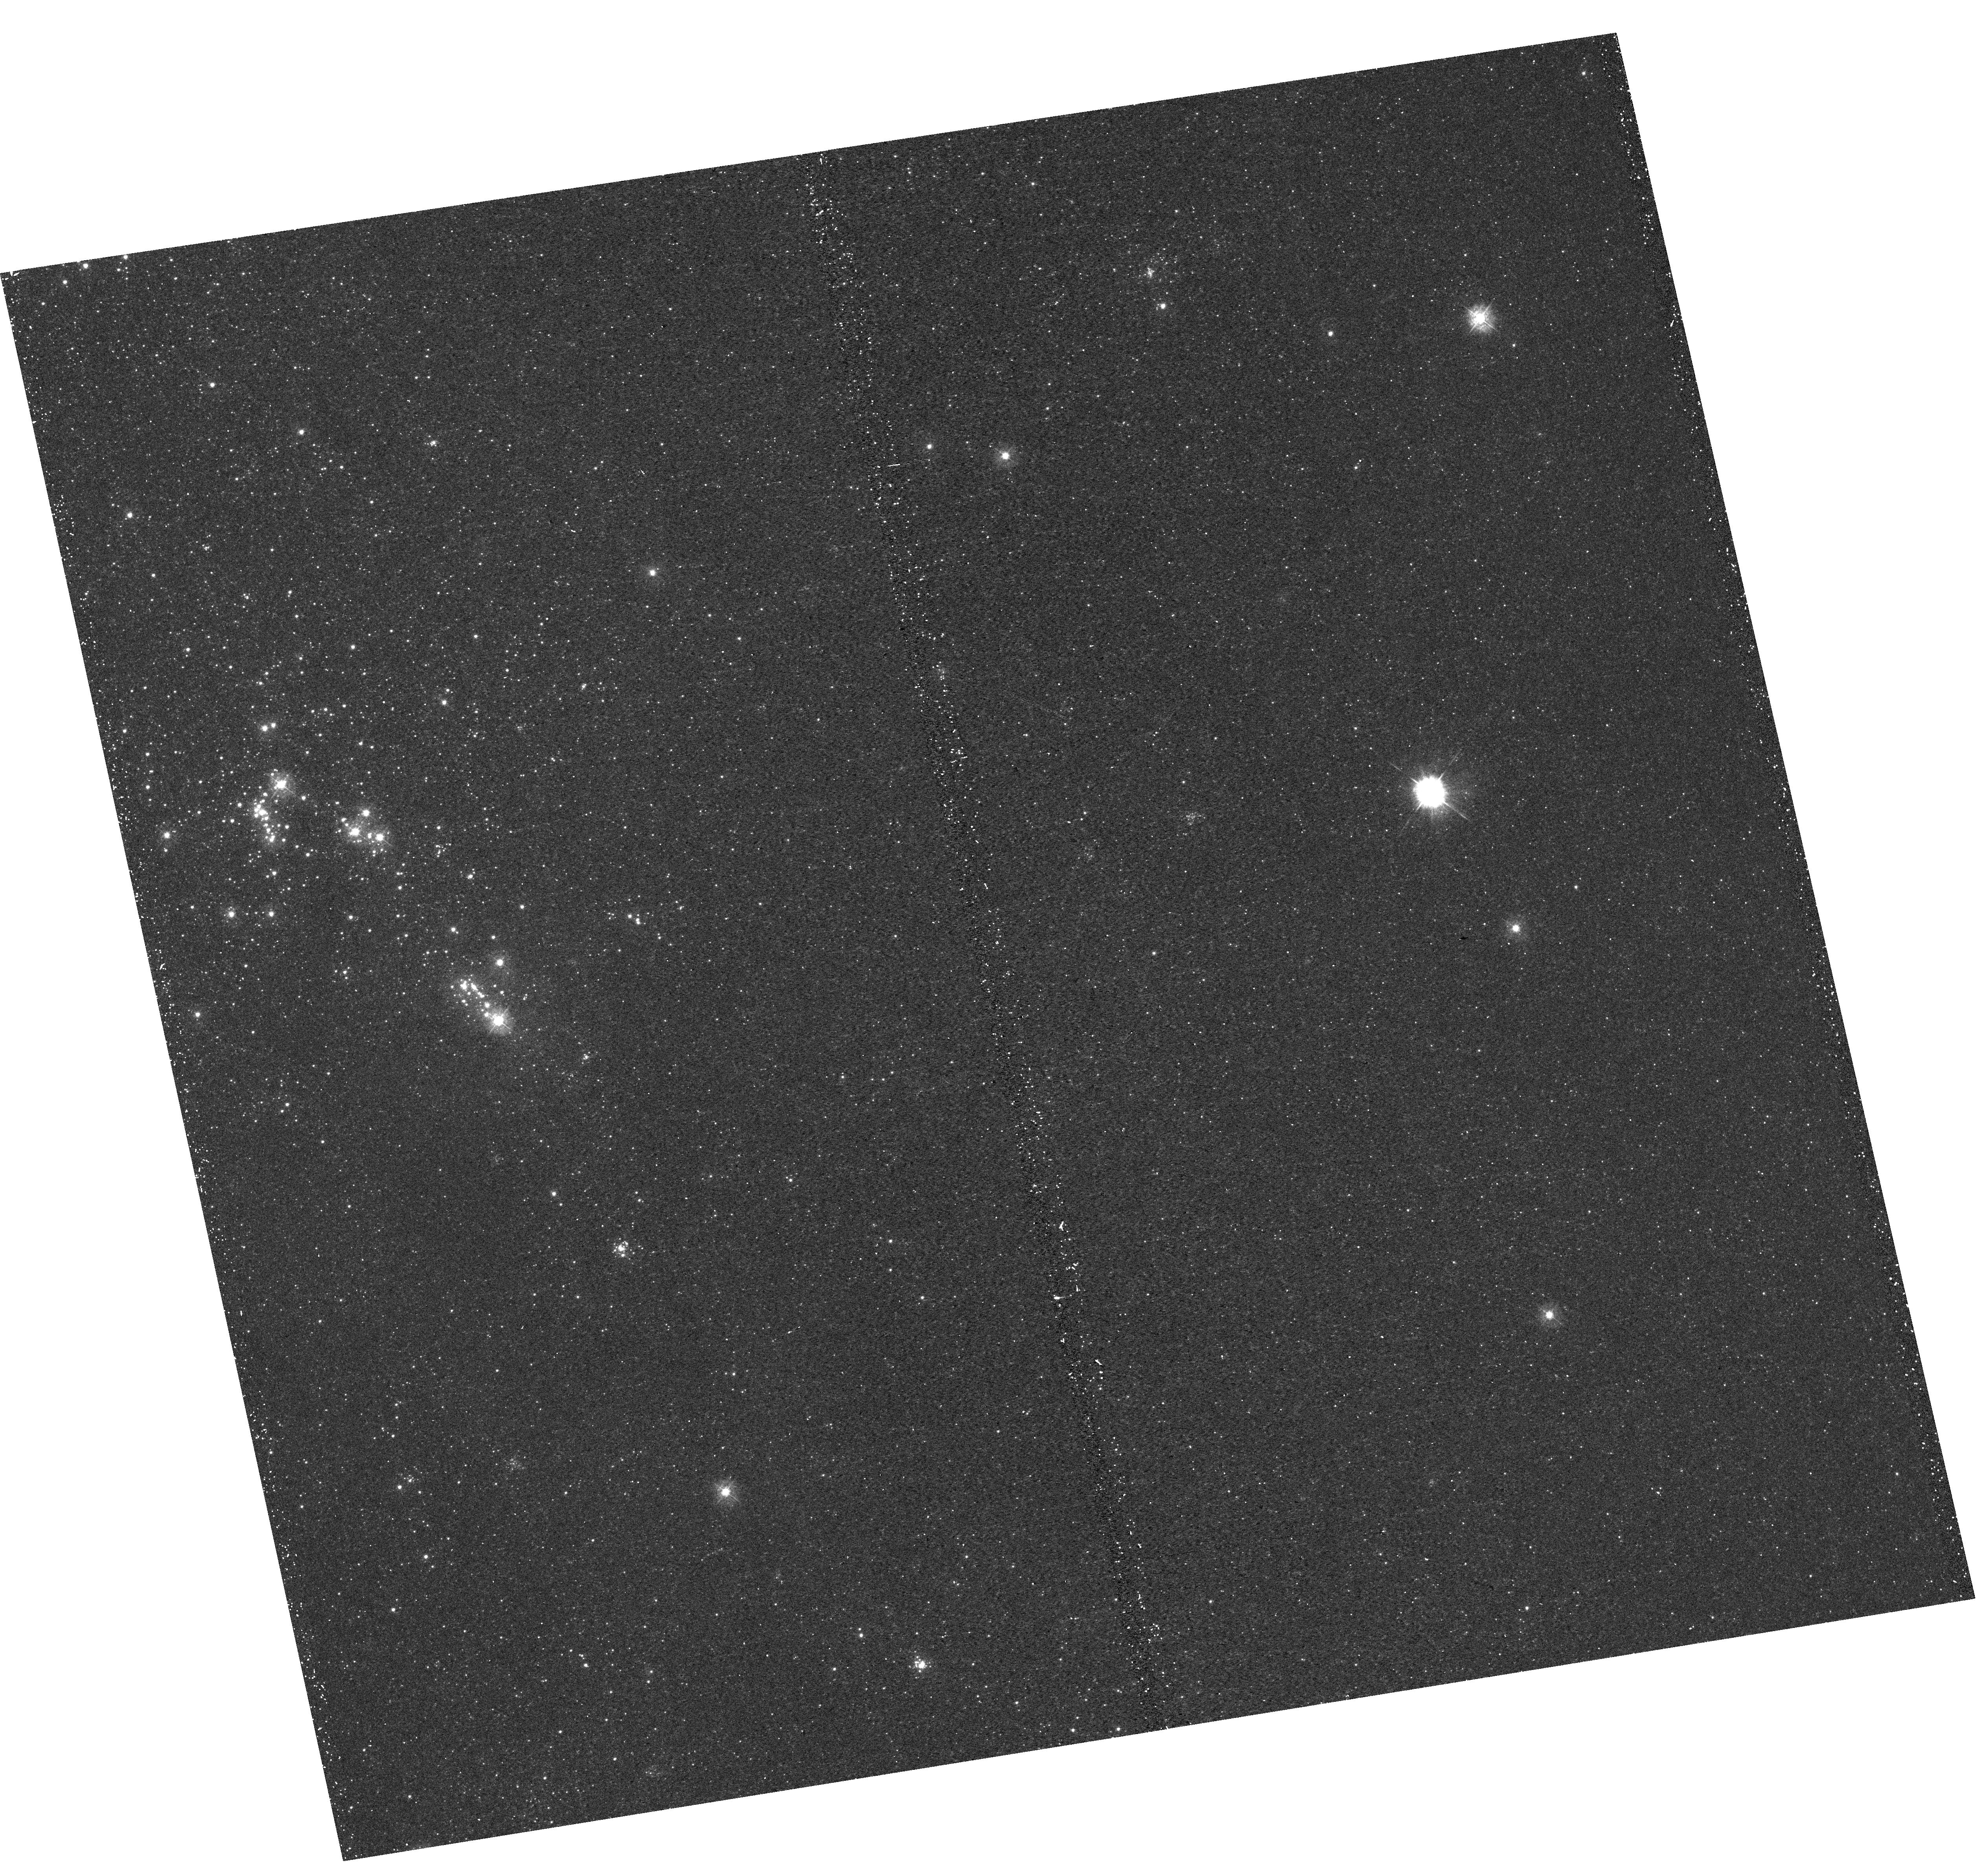
Target: M31-B11-F13-UVIS
Instrument: WFC3/UVIS
Filter: F336W
Exposure: 22 min
Observation ID: hst_12115_13_wfc3_uvis_f336w_ibft13

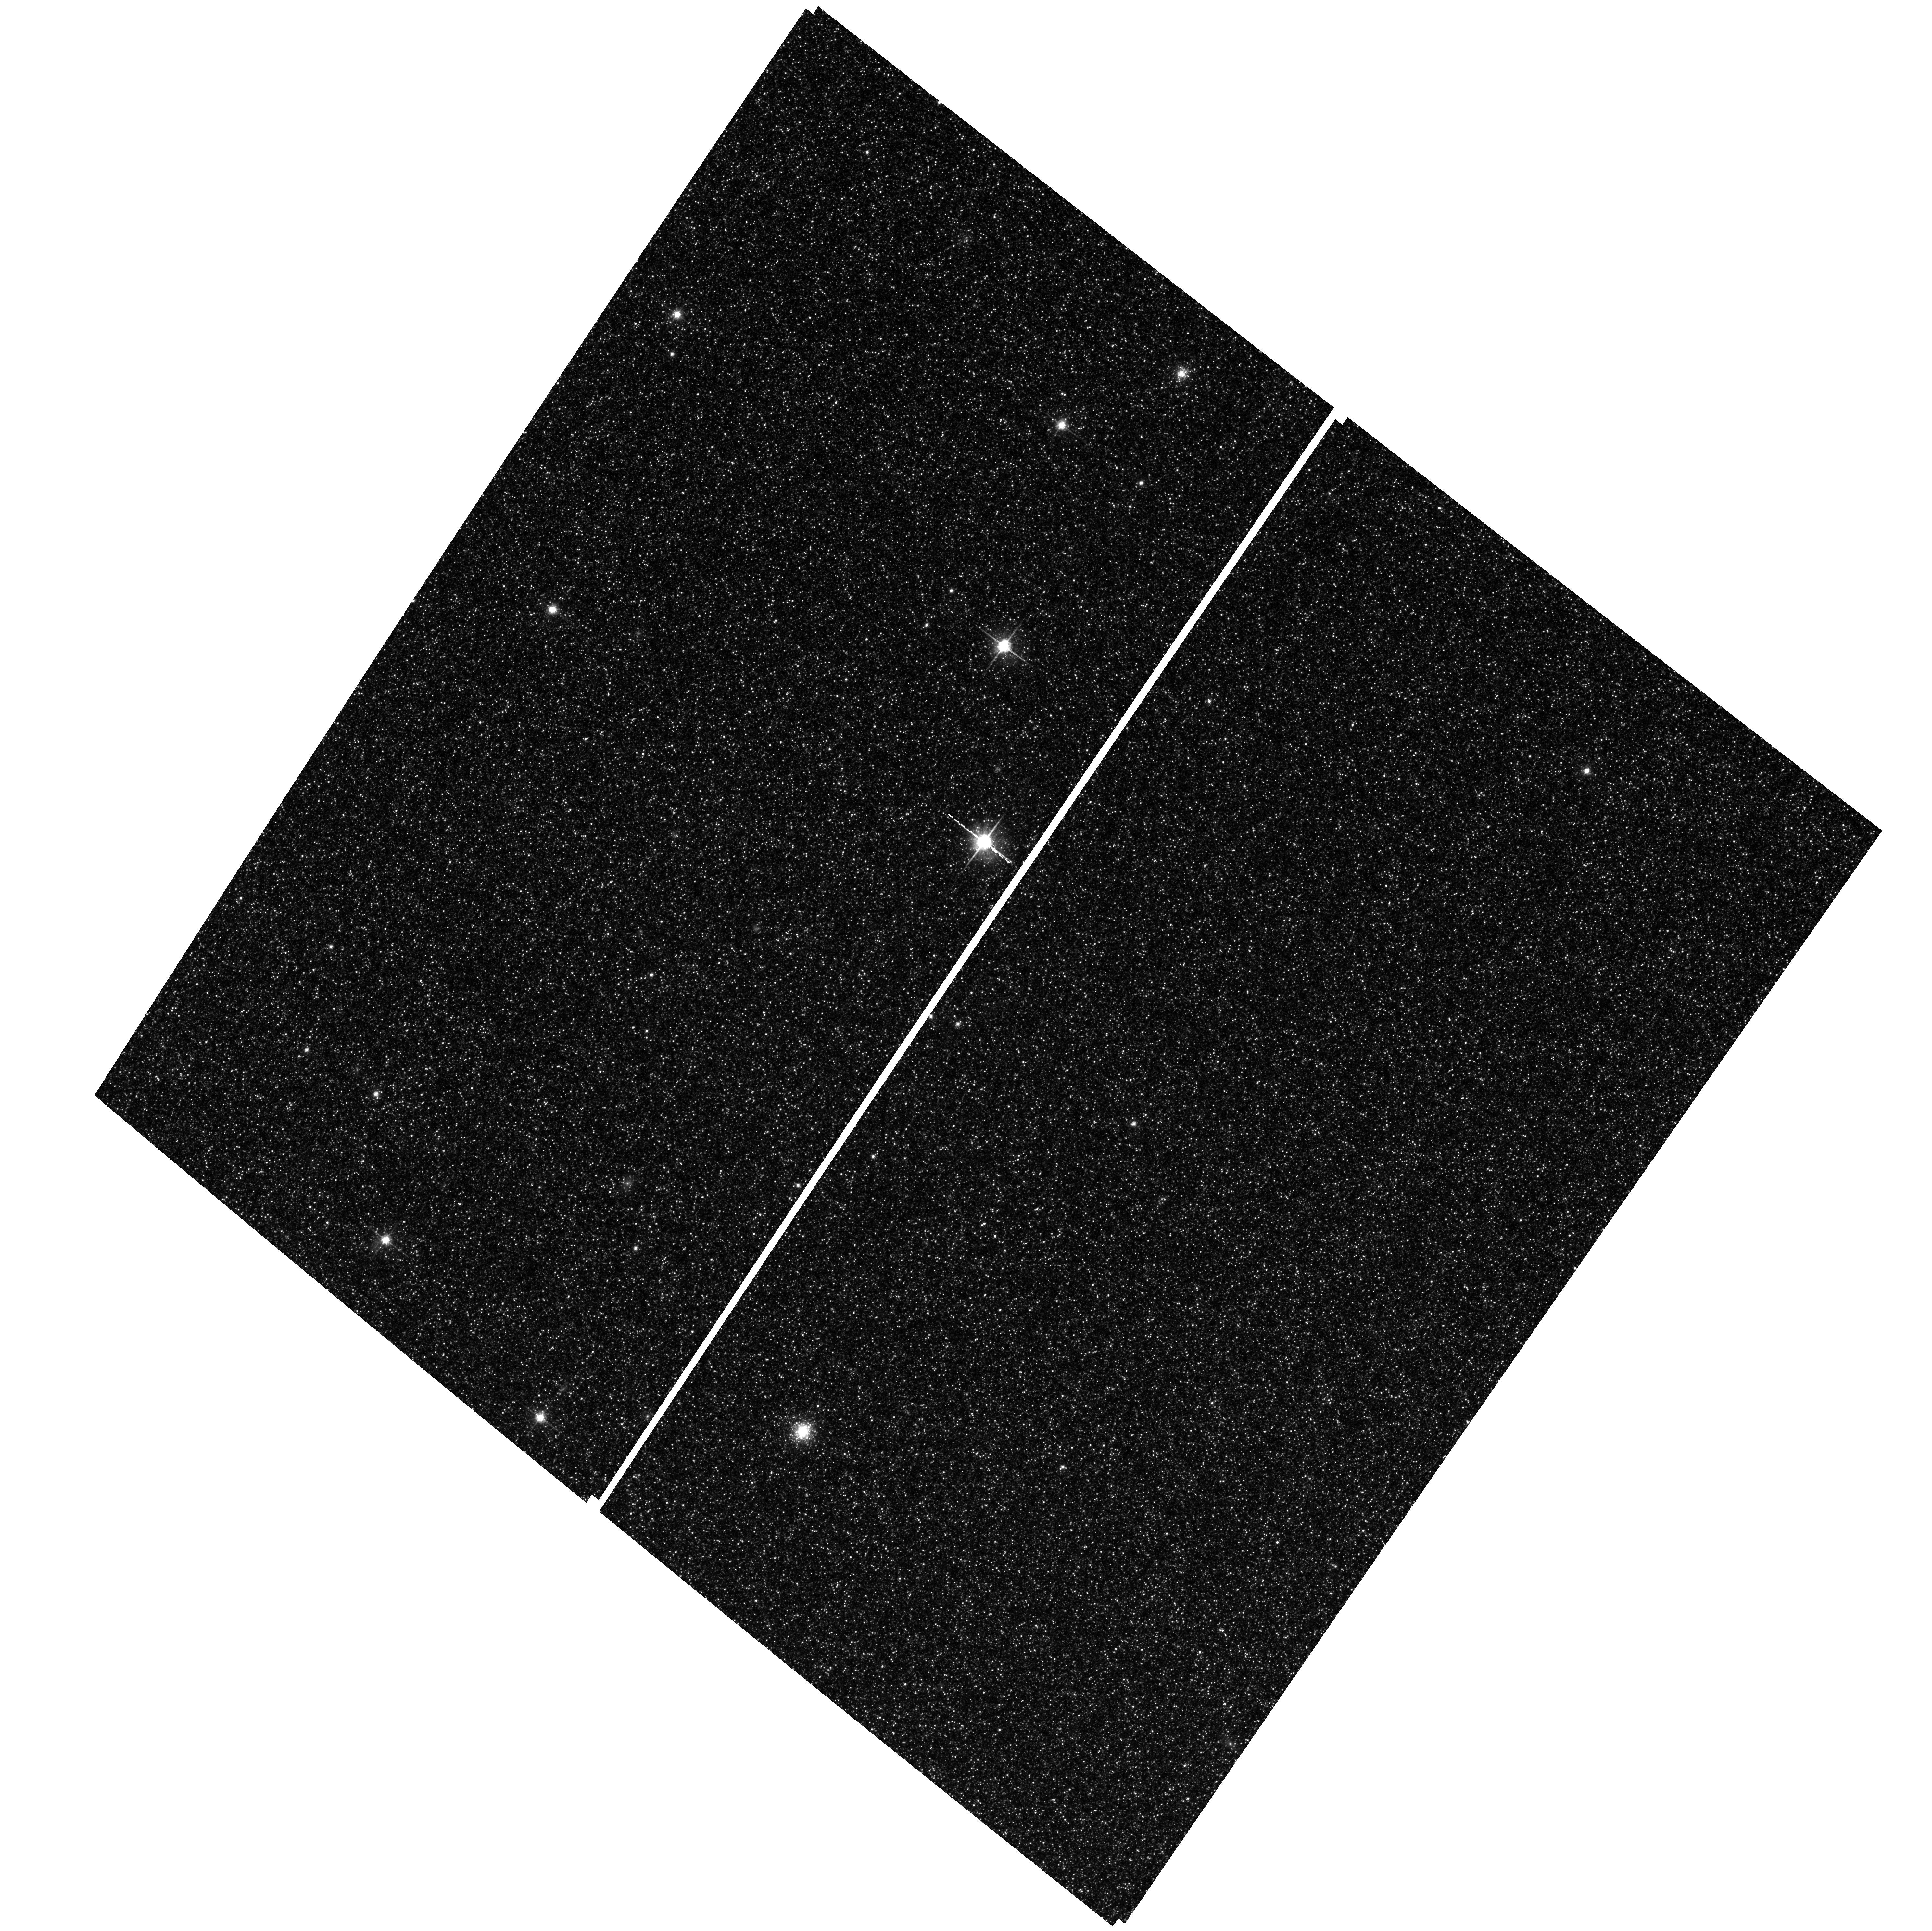
Target: M31-B11-F04-WFC
Instrument: ACS/WFC
Filter: F814W
Exposure: 29 min
Observation ID: hst_12115_01_acs_wfc_f814w_jbft01

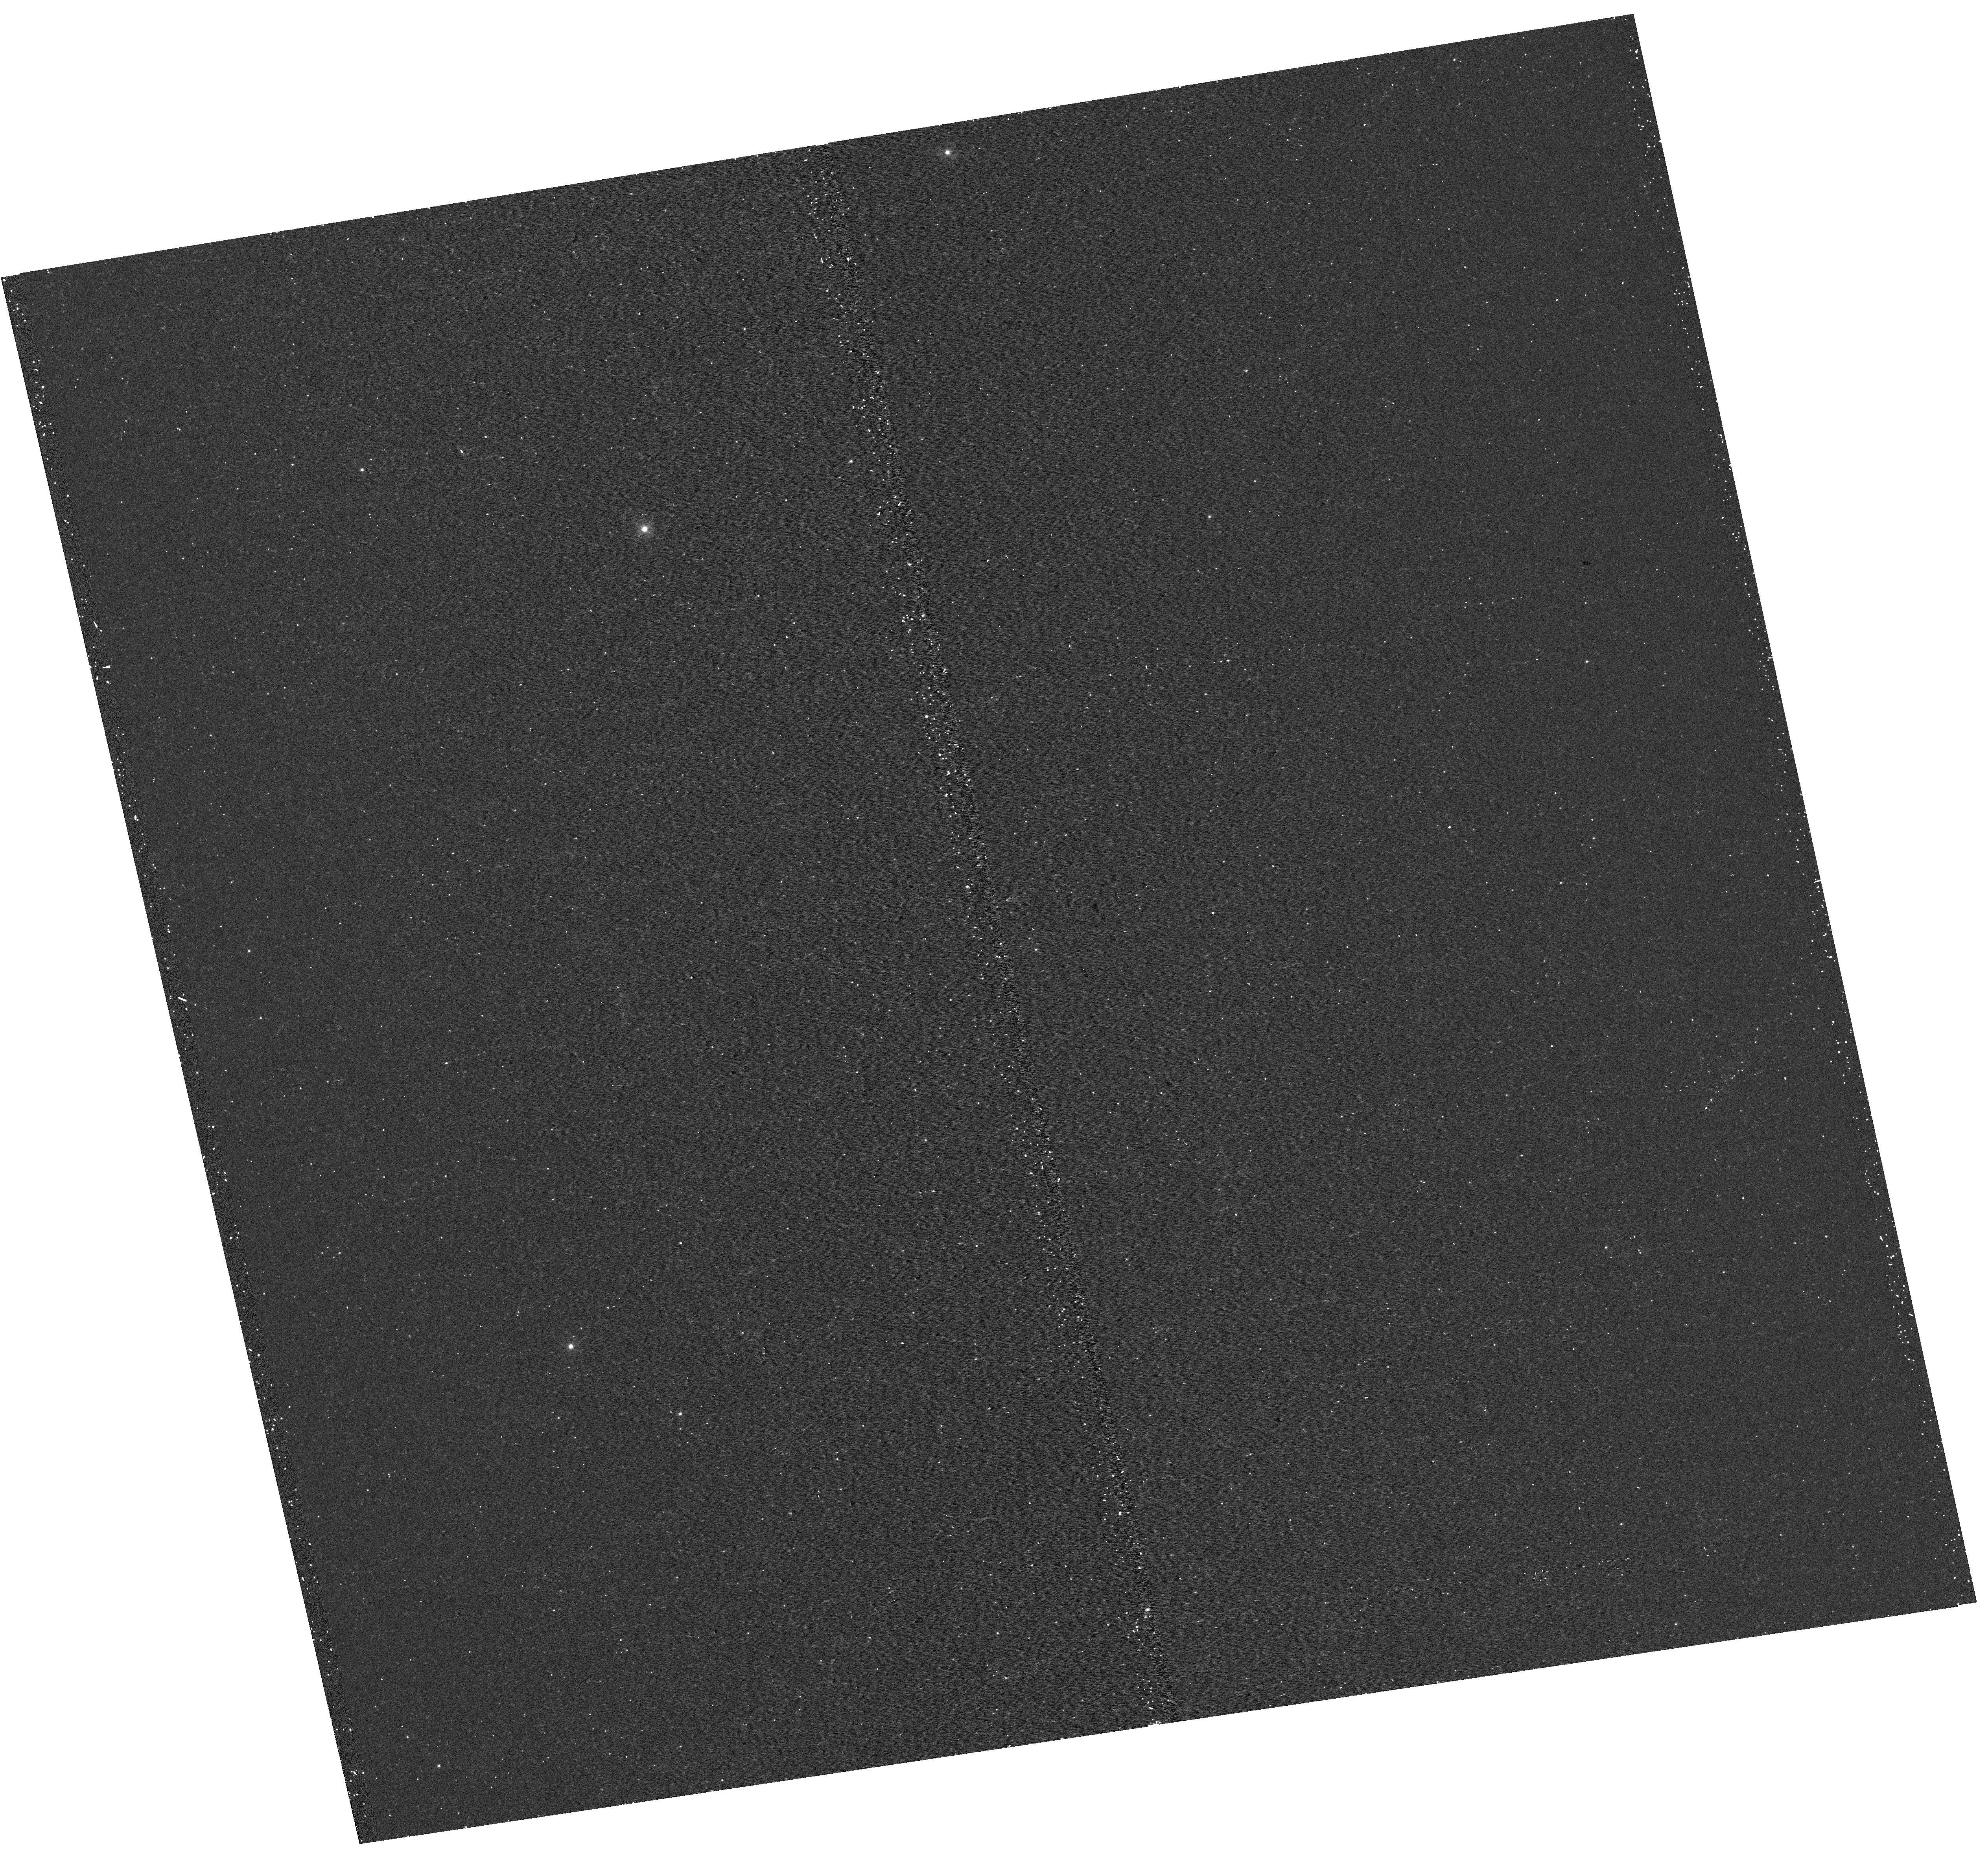
Target: M31-B11-F06-UVIS
Instrument: WFC3/UVIS
Filter: F275W
Exposure: 15 min
Observation ID: hst_12115_06_wfc3_uvis_f275w_ibft06

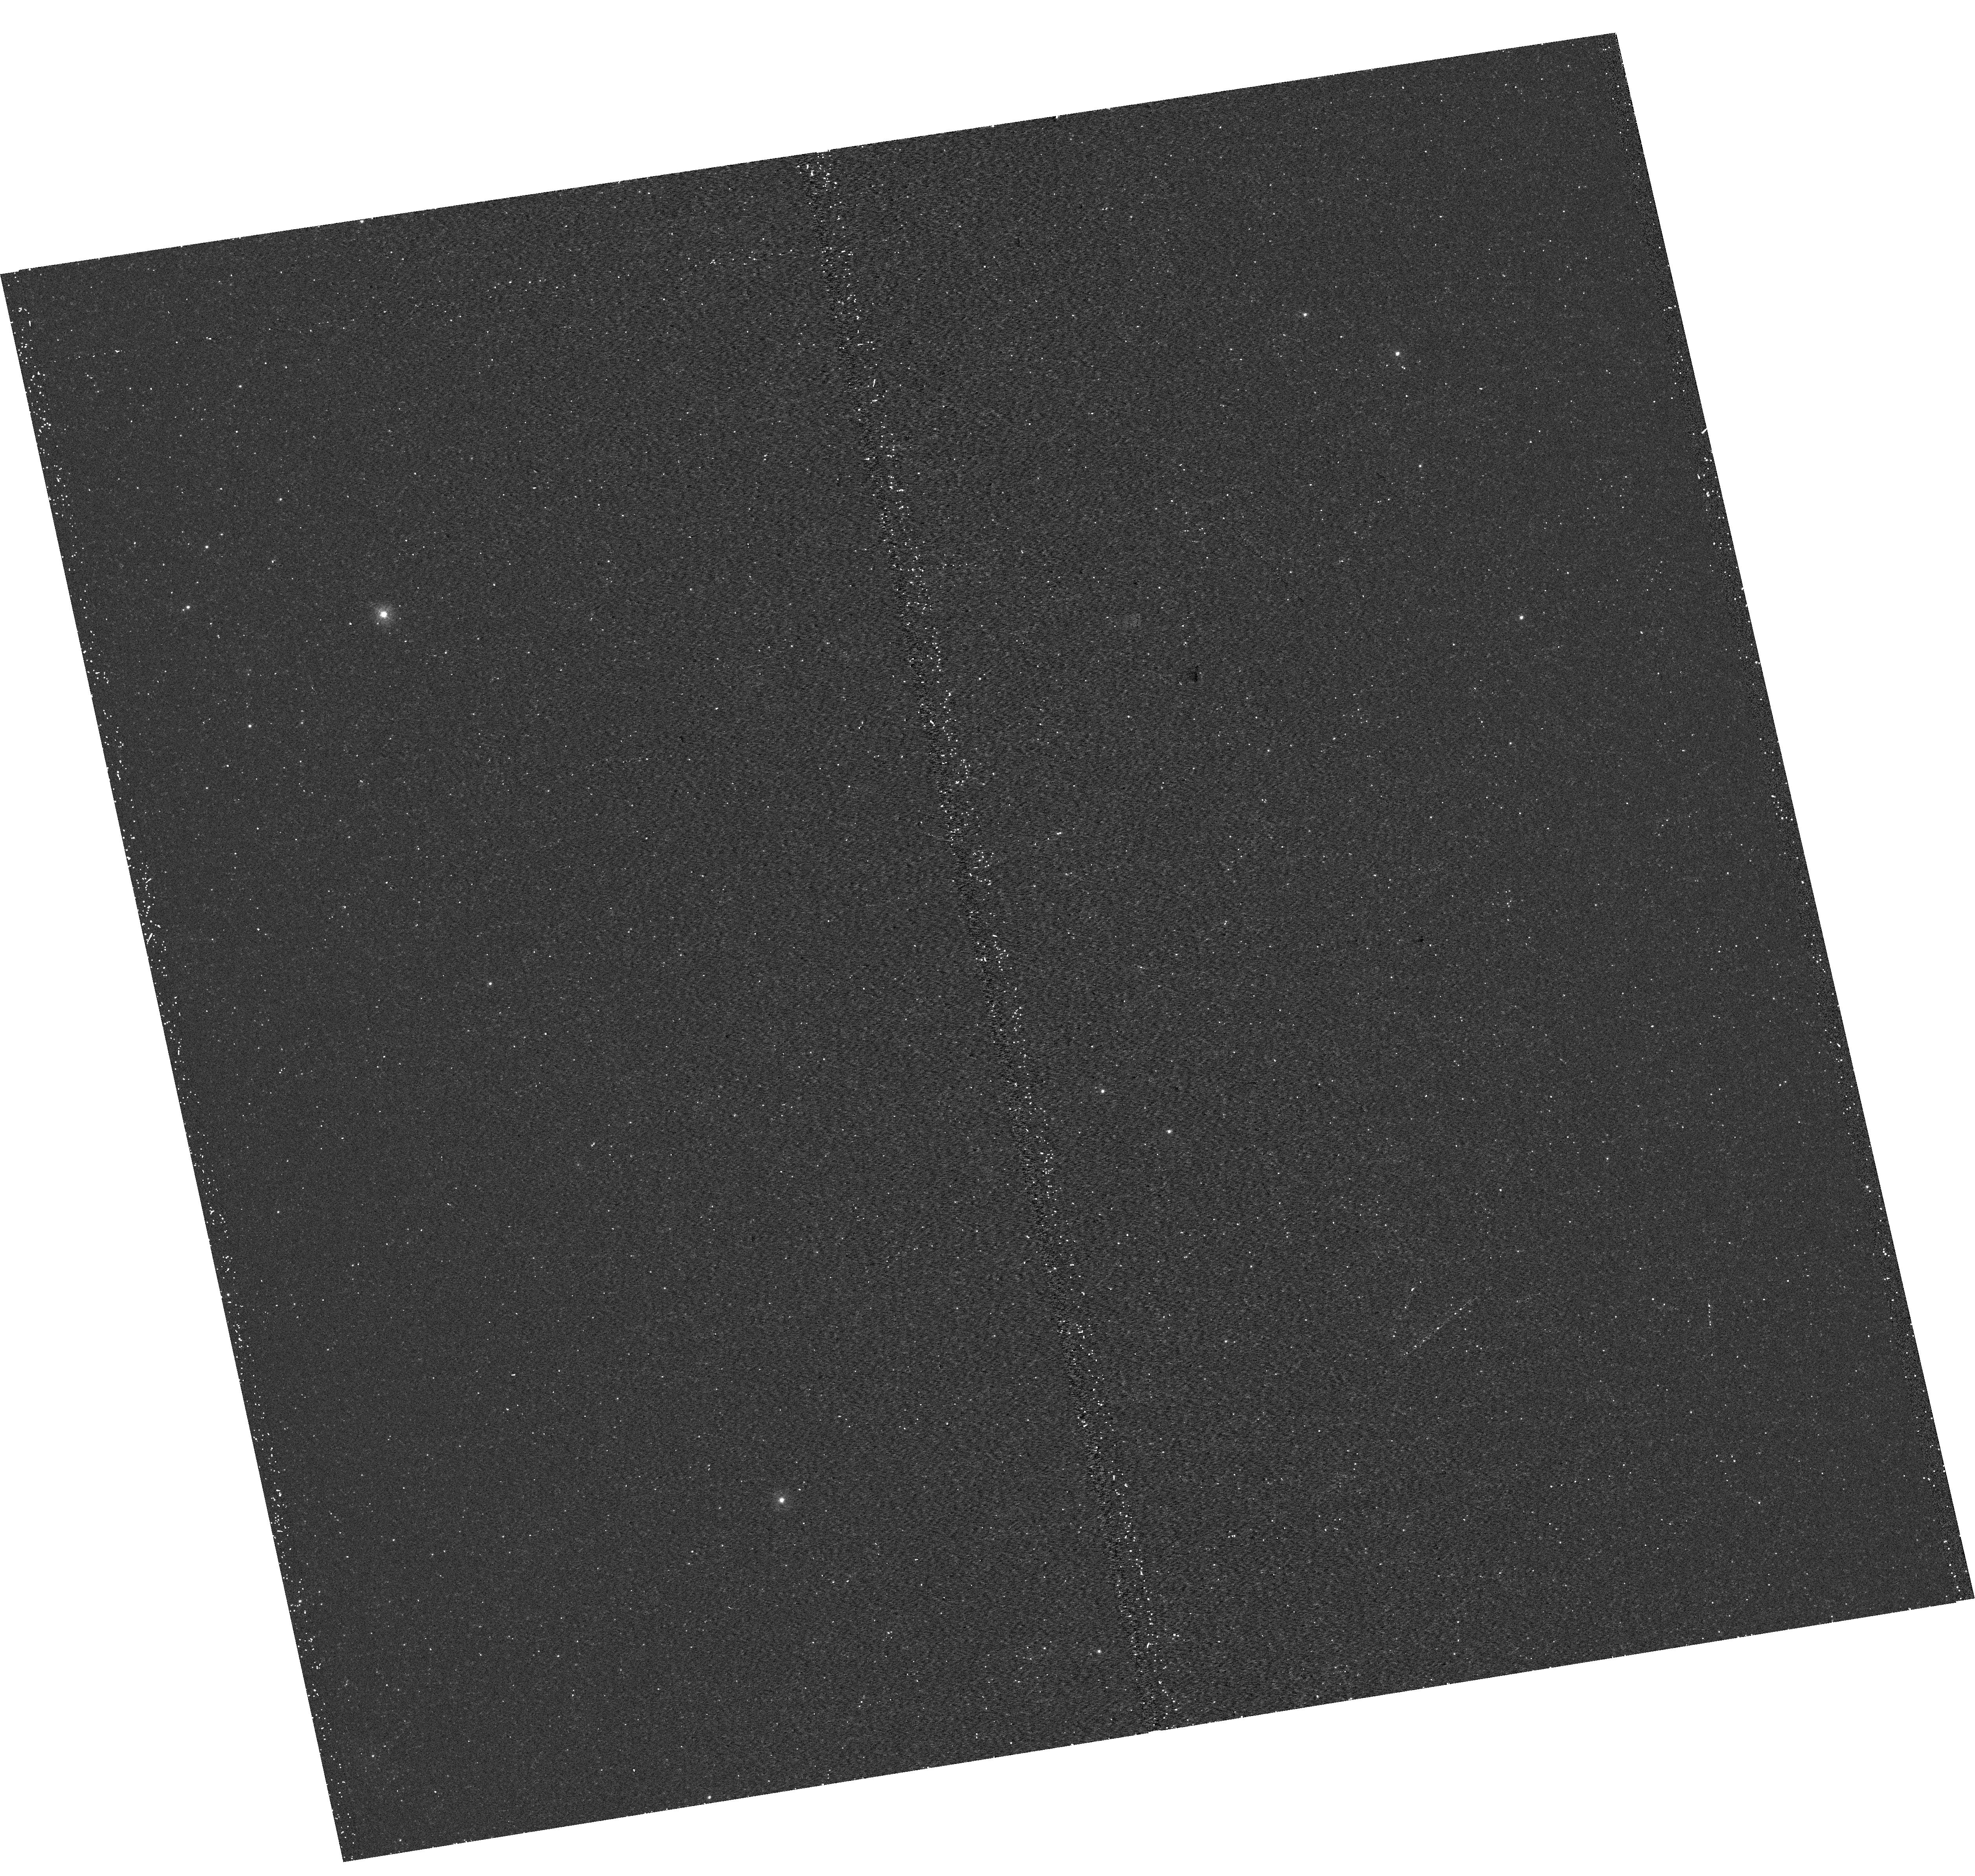
Target: M31-B11-F02-UVIS
Instrument: WFC3/UVIS
Filter: F275W
Exposure: 17 min
Observation ID: hst_12115_02_wfc3_uvis_f275w_ibft02

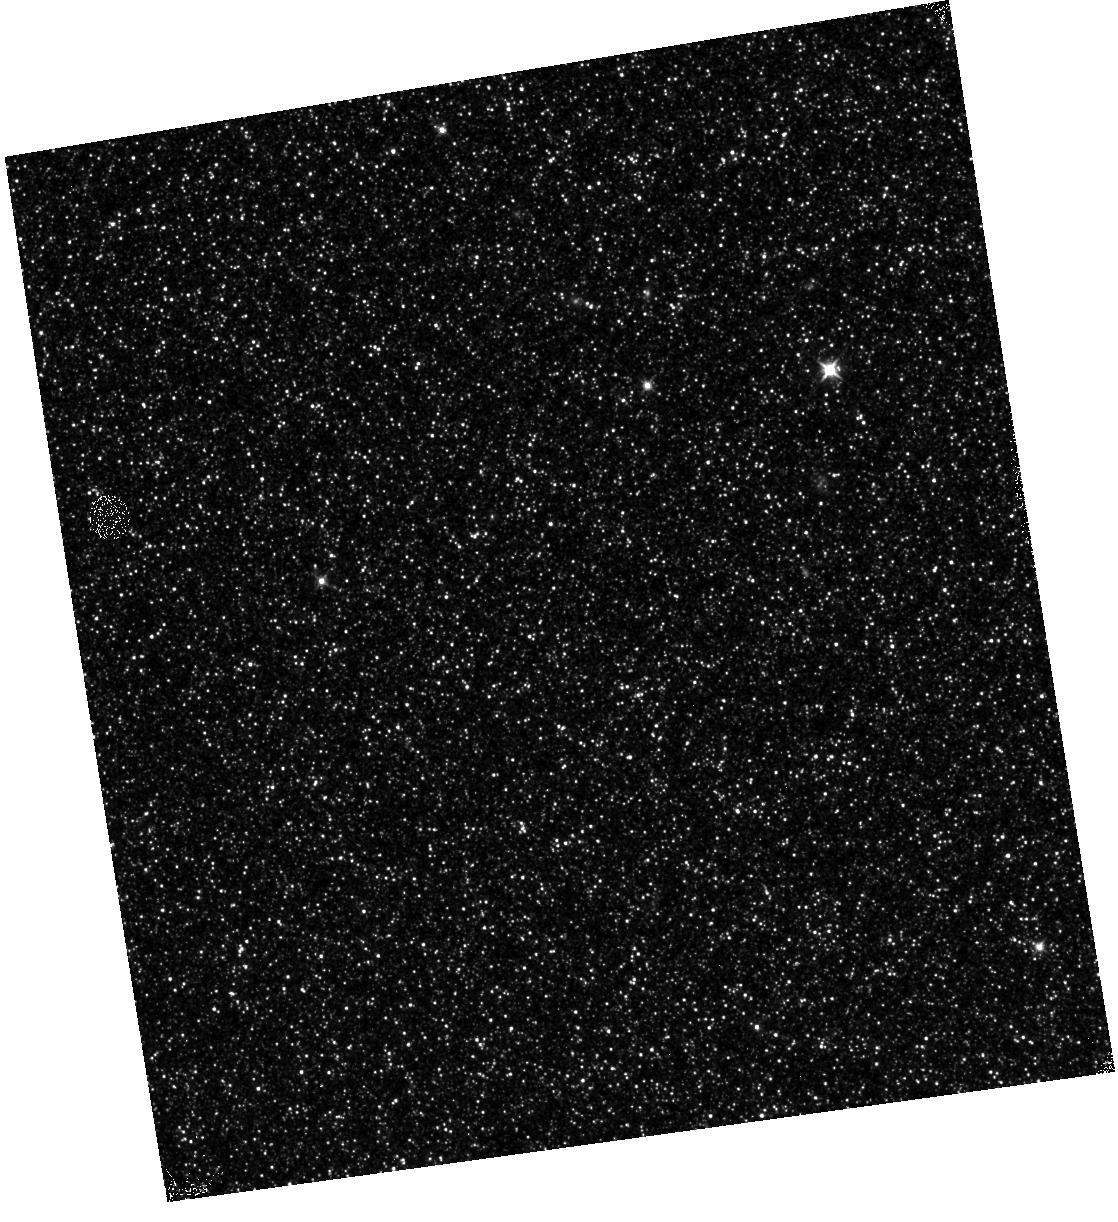
Target: M31-B11-F08-IR
Instrument: WFC3/IR
Filter: F110W
Exposure: 13 min
Observation ID: hst_12115_08_wfc3_ir_f110w_ibft08

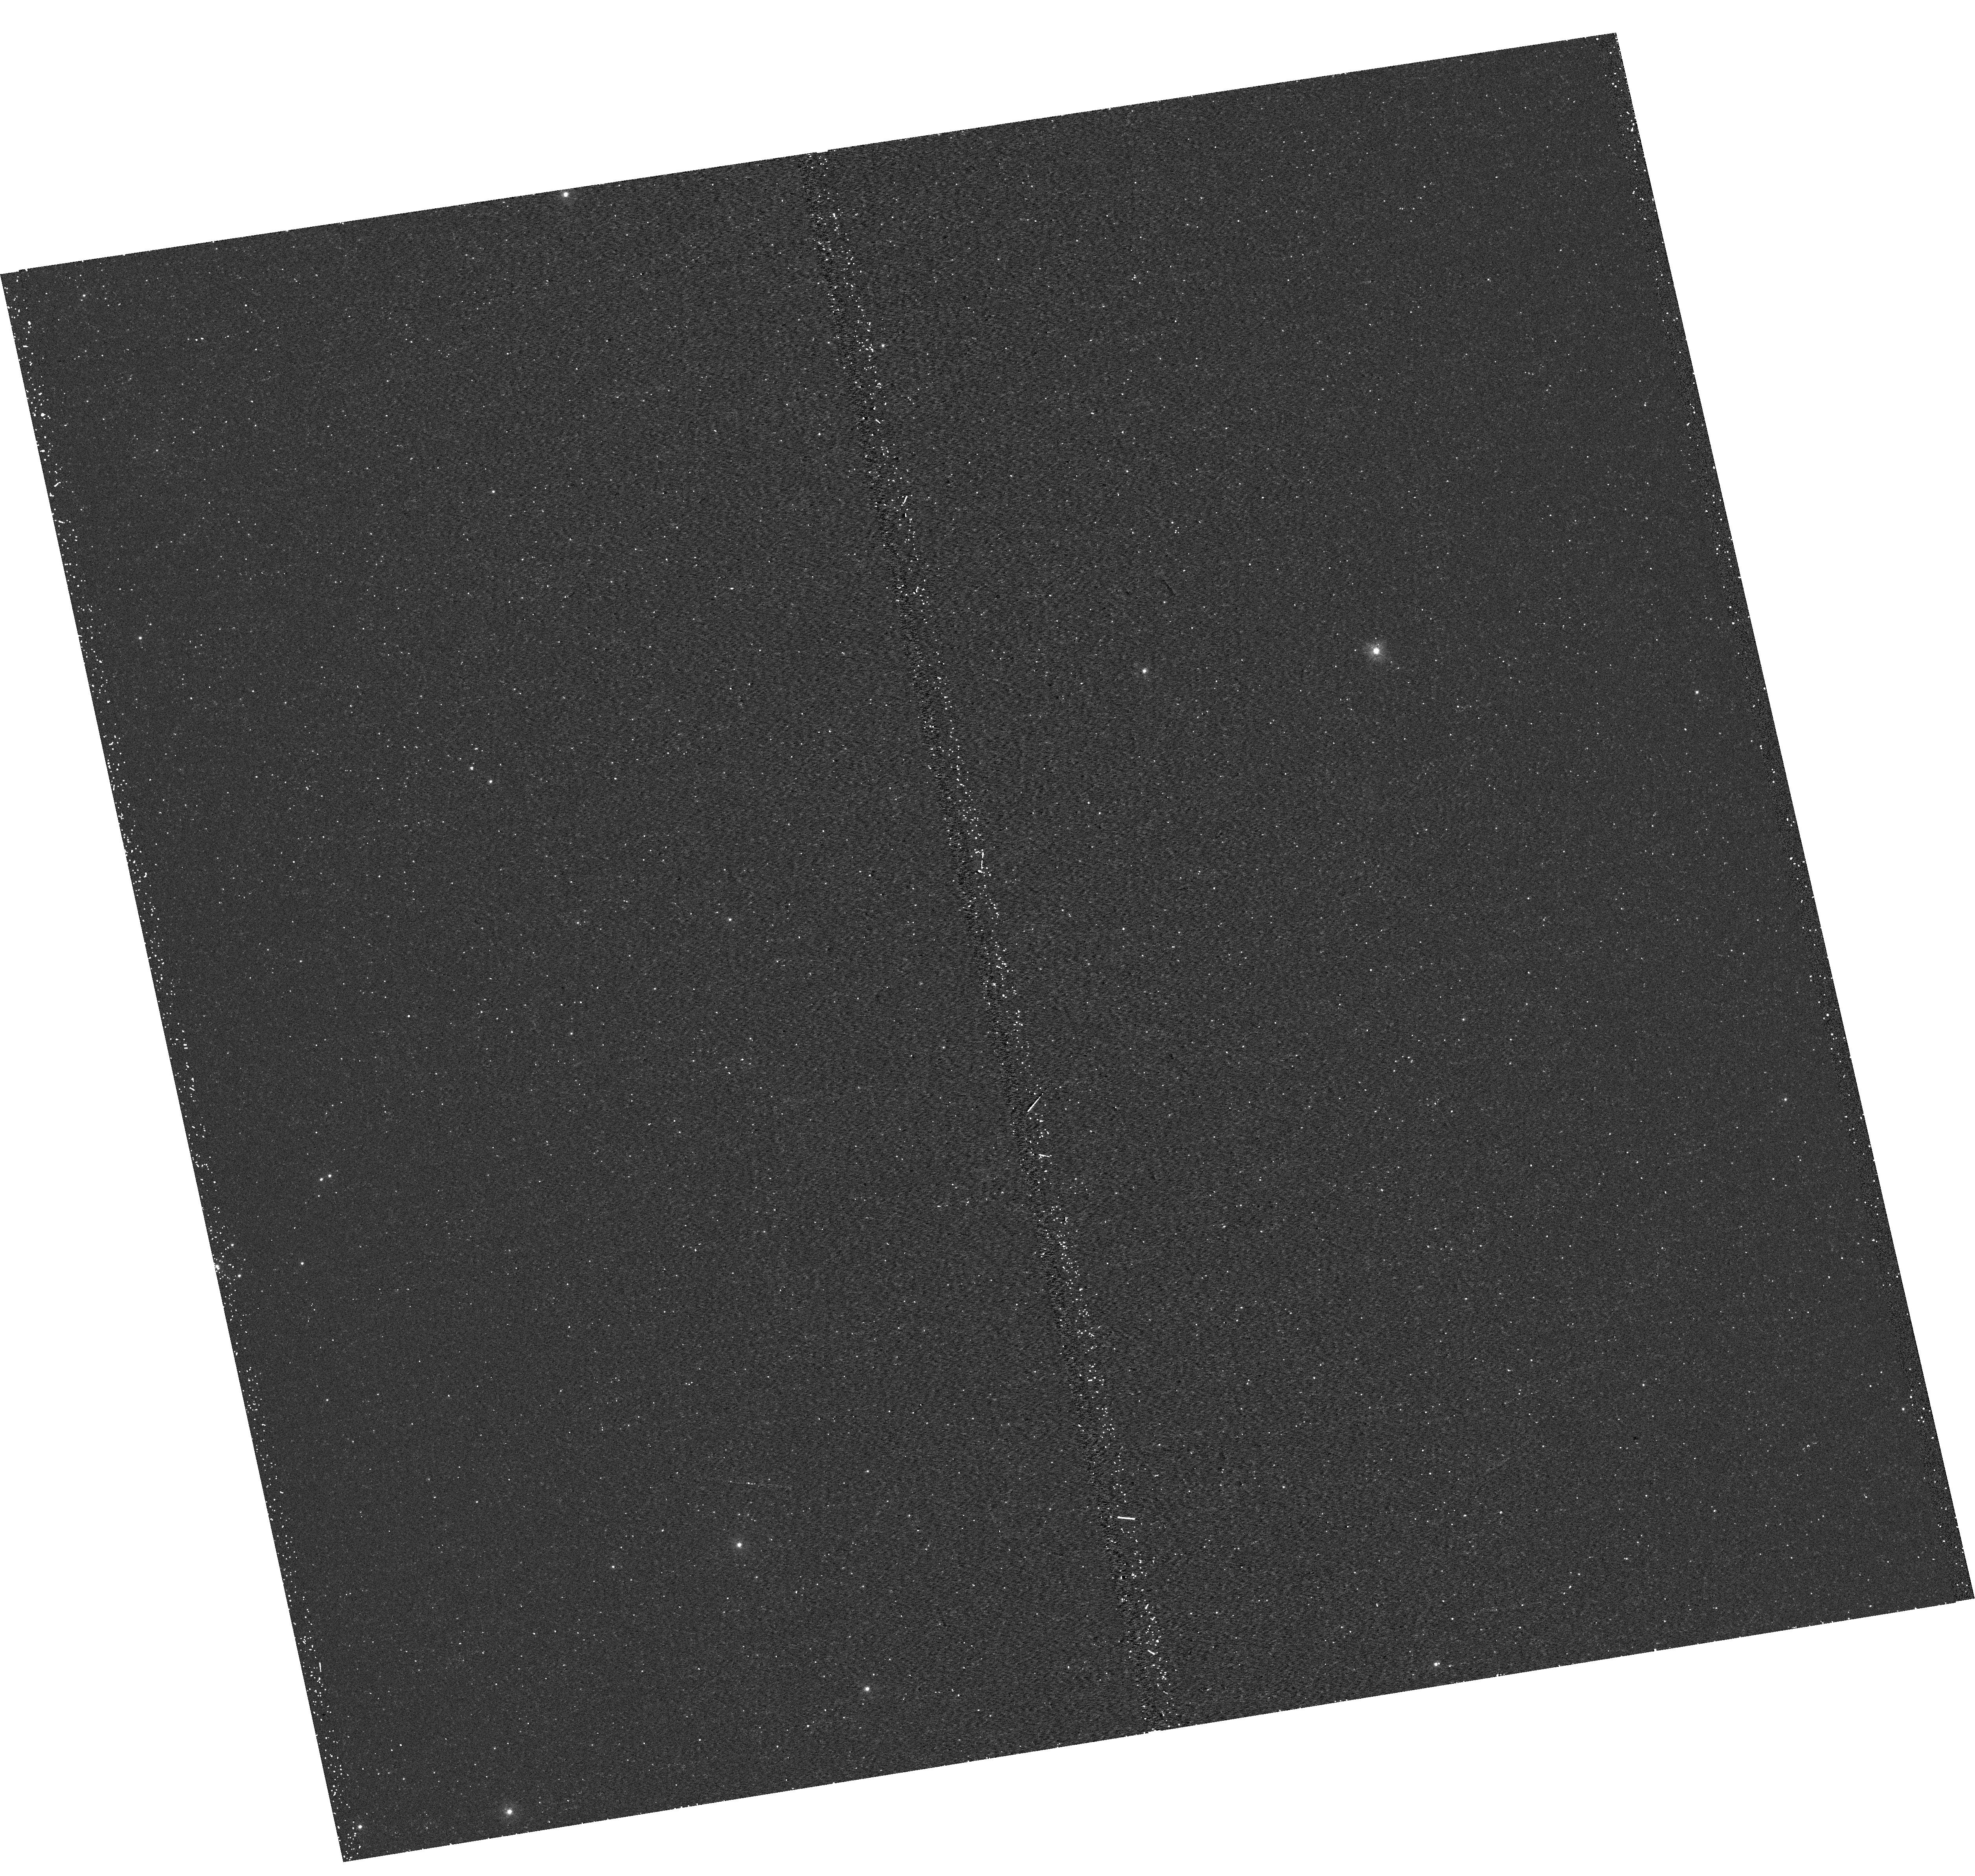
Target: M31-B11-F08-UVIS
Instrument: WFC3/UVIS
Filter: F275W
Exposure: 17 min
Observation ID: hst_12115_08_wfc3_uvis_f275w_ibft08

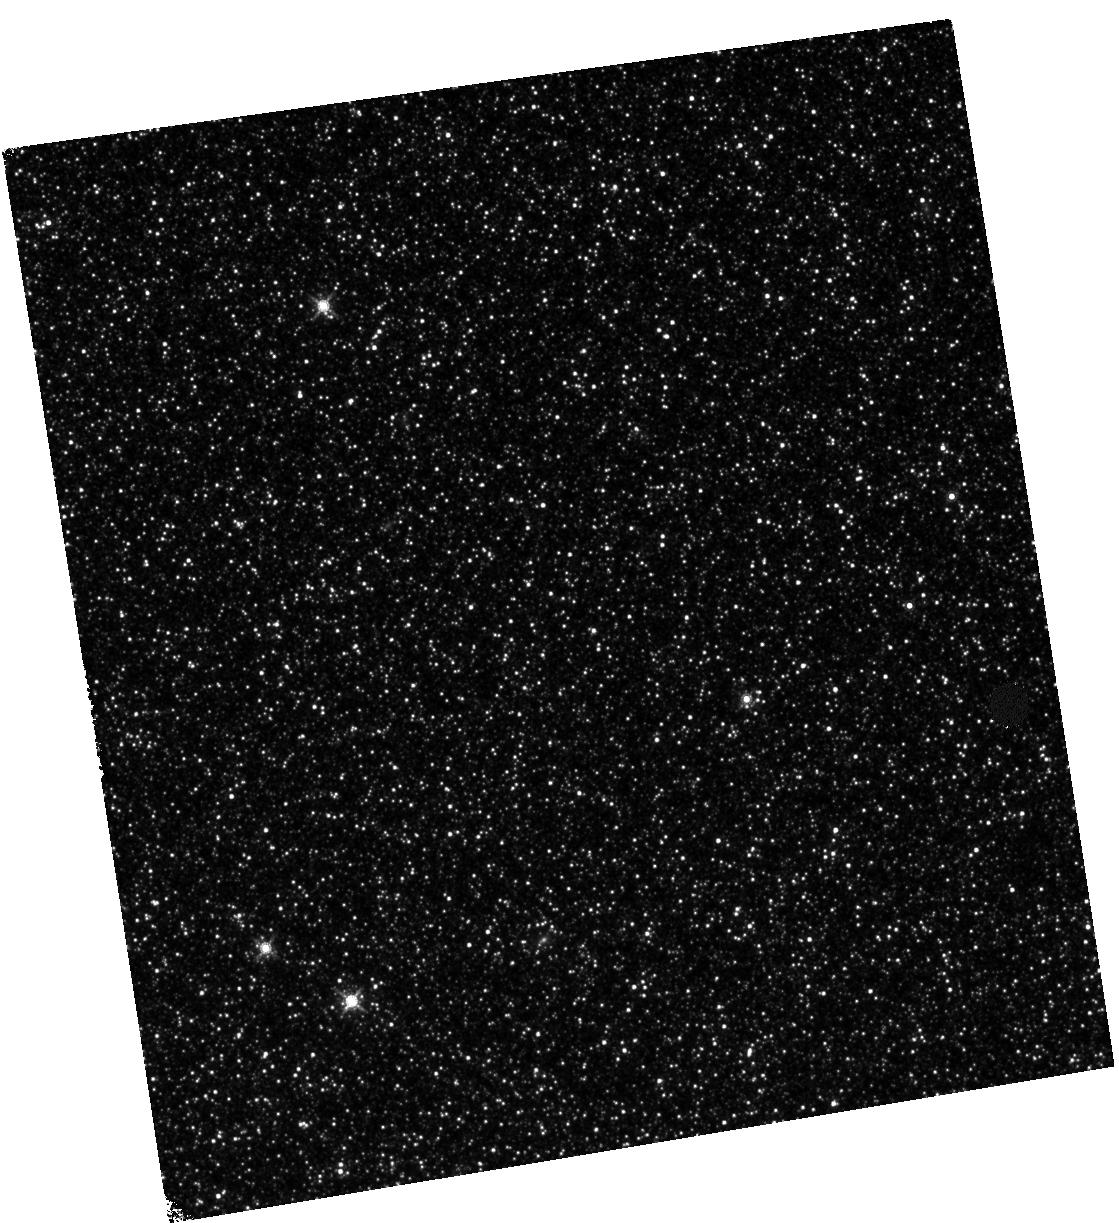
Target: M31-B11-F06-IR
Instrument: WFC3/IR
Filter: F160W
Exposure: 27 min
Observation ID: hst_12115_06_wfc3_ir_f160w_ibft06

A Panchromatic Hubble Andromeda Treasury - I (PI: Dalcanton, Julianne)

We propose to image the north east quadrant of M31 to deep limits in the UV, optical, and near-IR. HST imaging should resolve the galaxy into more than 100 million stars, all with common distances and foreground extinctions. UV through NIR stellar photometry (F275W, F336W with WFC3/UVIS, F475W and F814W with ACS/WFC, and F110W and F160W with WFC3/NIR) will provide effective temperatures for a wide range of spectral types, while simultaneously mapping M31's extinction. Our central science drivers are to: understand high-mass variations in the stellar IMF as a function of SFR intensity and metallicity; capture the spatially-resolved star formation history of M31; study a vast sample of stellar clusters with a range of ages and metallicities. These are central to understanding stellar evolution and clustered star formation; constraining ISM energetics; and understanding the counterparts and environments of transient objects (novae, SNe, variable stars, x-ray sources, etc.). As its legacy, this survey adds M31 to the Milky Way and Magellanic Clouds as a fundamental calibrator of stellar evolution and star-formation processes for understanding the stellar populations of distant galaxies. Effective exposure times are 977s in F275W, 1368s in F336W, 4040s in F475W, 4042s in F814W, 699s in F110W, and 1796s in F160W, including short exposures to avoid saturation of bright sources. These depths will produce photon-limited images in the UV. Images will be crowding-limited in the optical and NIR, but will reach below the red clump at all radii. The images will reach the Nyquist sampling limit in F160W, F475W, and F814W.